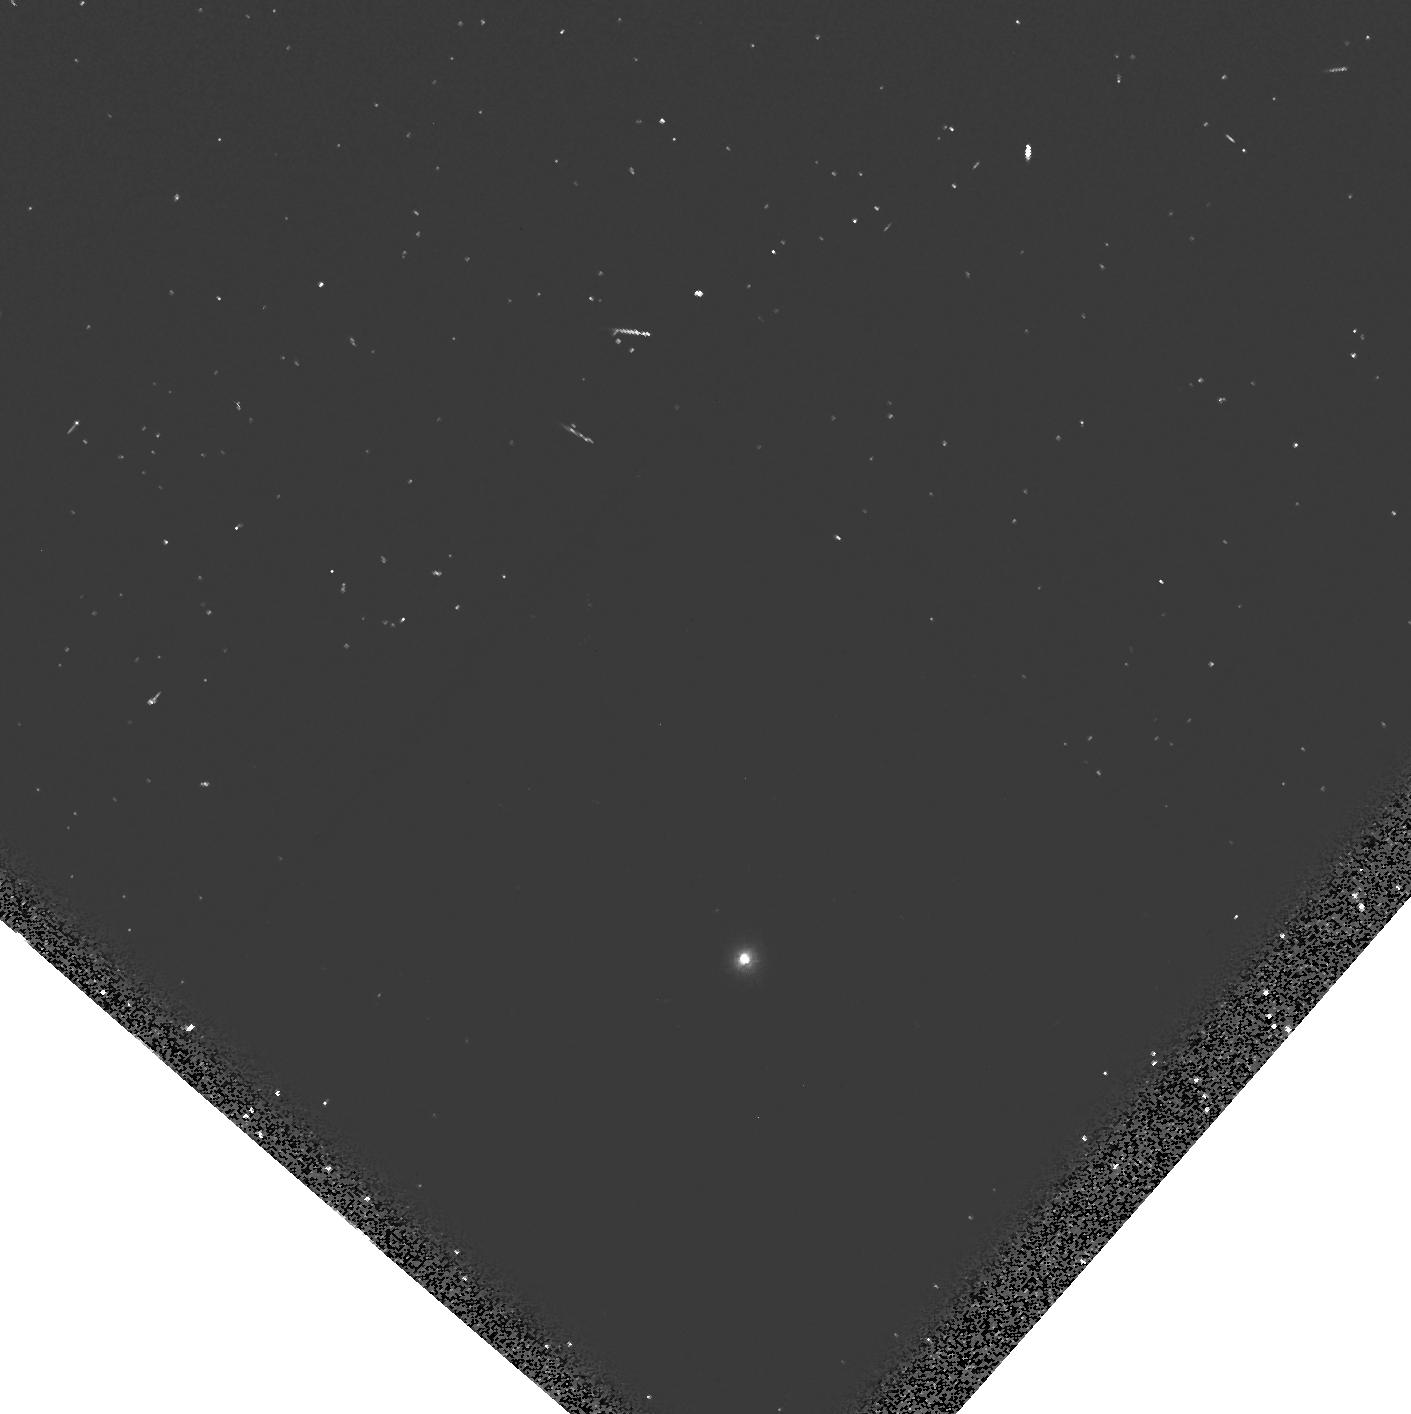
Target: GRW+70D5824-FIX
Instrument: WFPC2/PC
Filter: F160BW
Exposure: 9 min
Observation ID: hst_6143_08_wfpc2_pc_f160bw_u2n108

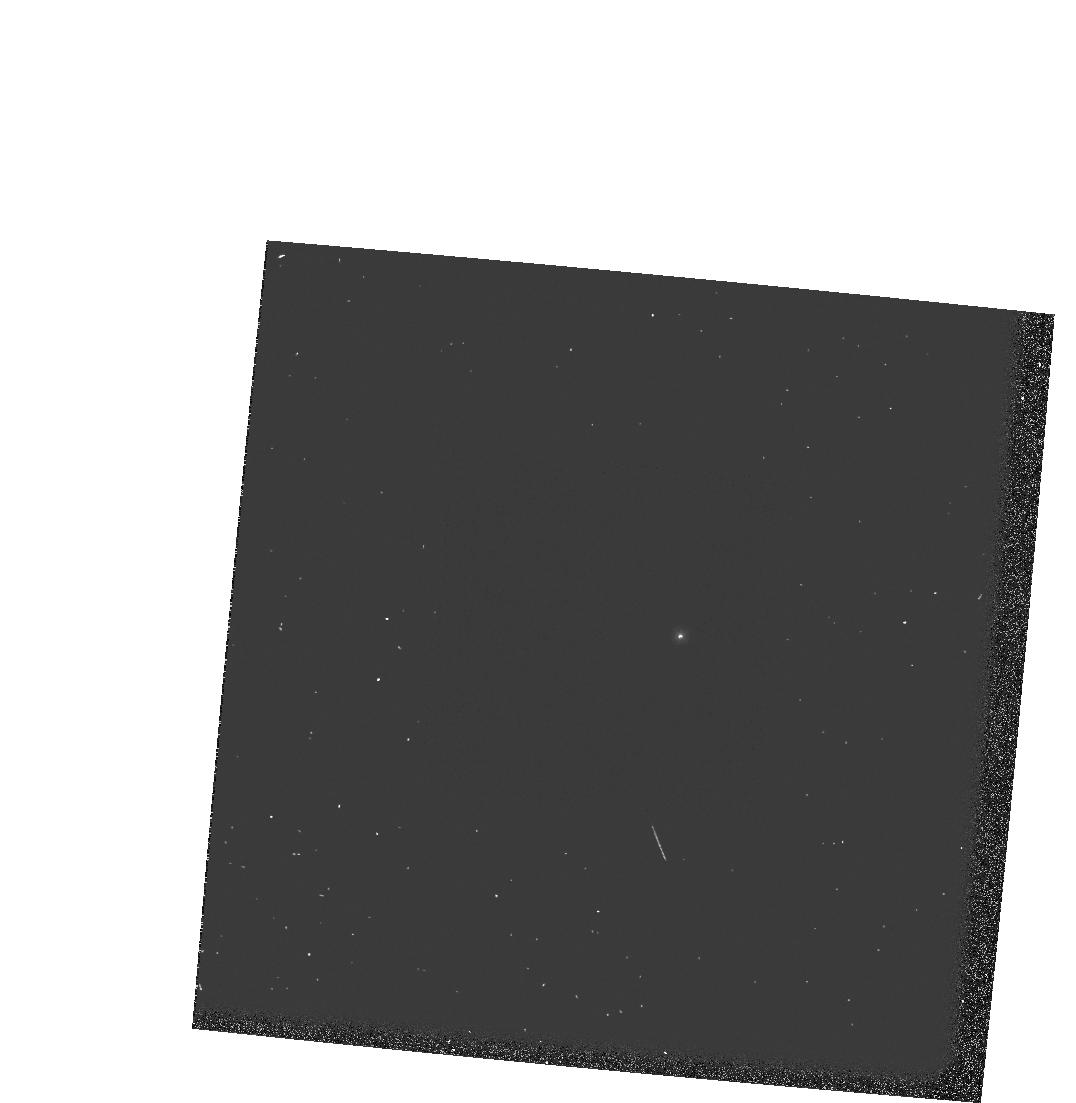
Target: GRW+70D5824
Instrument: WFPC2/PC
Filter: F218W
Exposure: 3 min
Observation ID: hst_6143_02_wfpc2_pc_f218w_u2n102

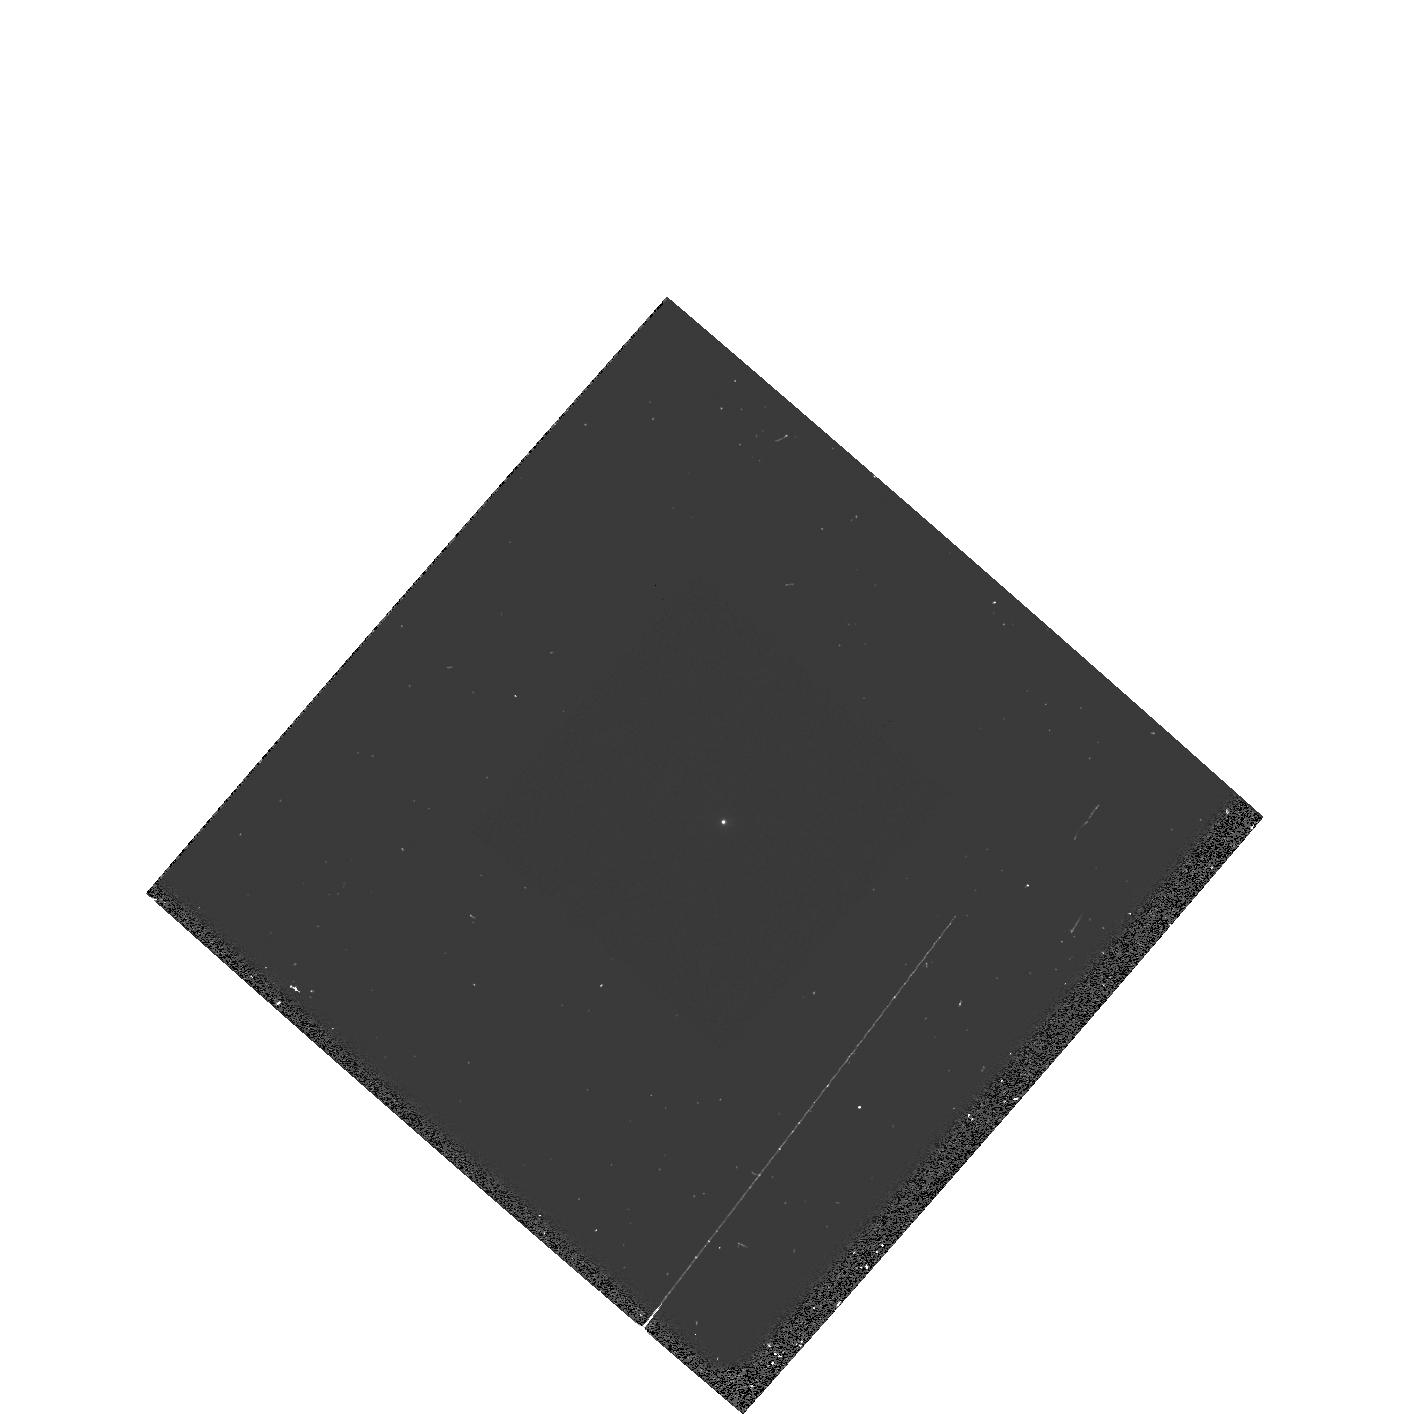
Target: GRW+70D5824-FIX
Instrument: WFPC2/PC
Filter: F255W
Exposure: 2 min
Observation ID: hst_6143_08_wfpc2_pc_f255w_u2n108

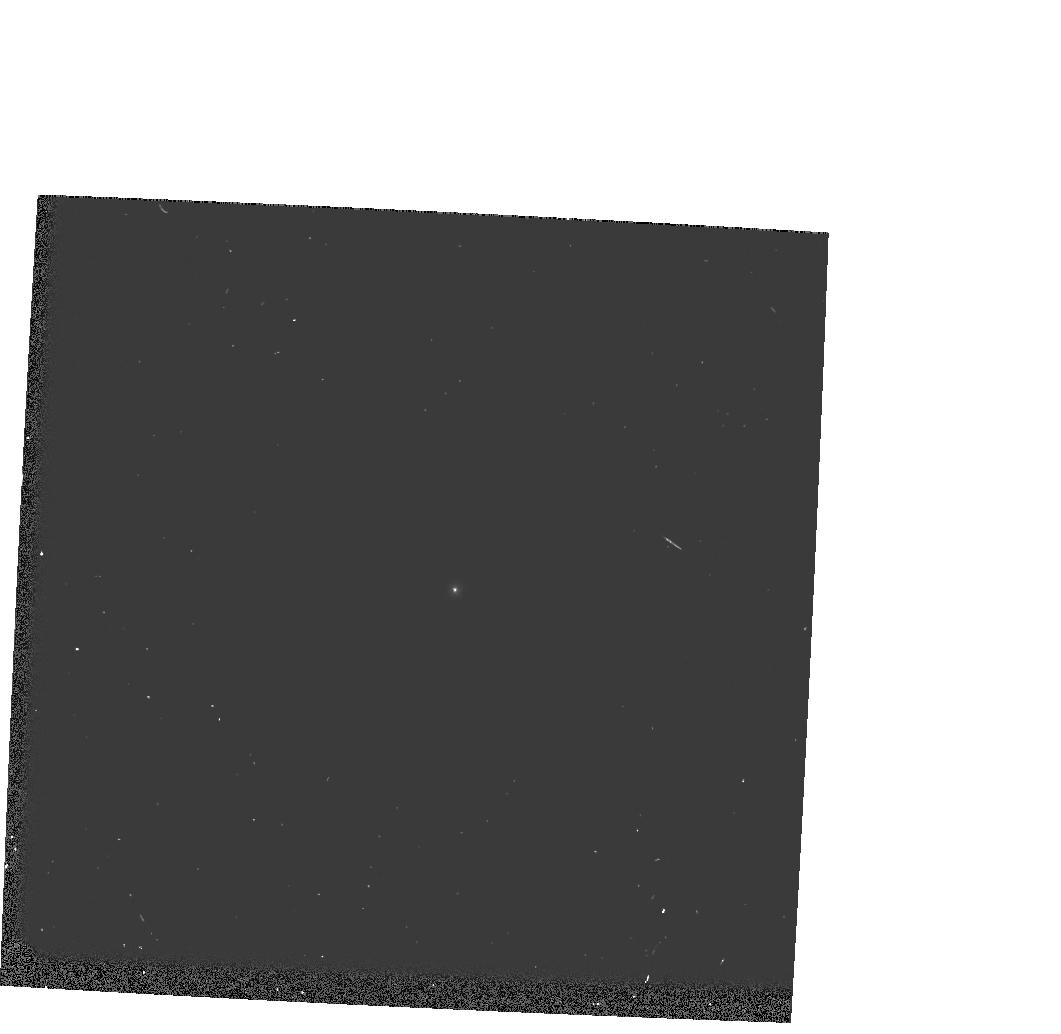
Target: GRW+70D5824-FIX
Instrument: WFPC2/PC
Filter: F170W
Exposure: 3 min
Observation ID: hst_6143_0g_wfpc2_pc_f170w_u2n10g

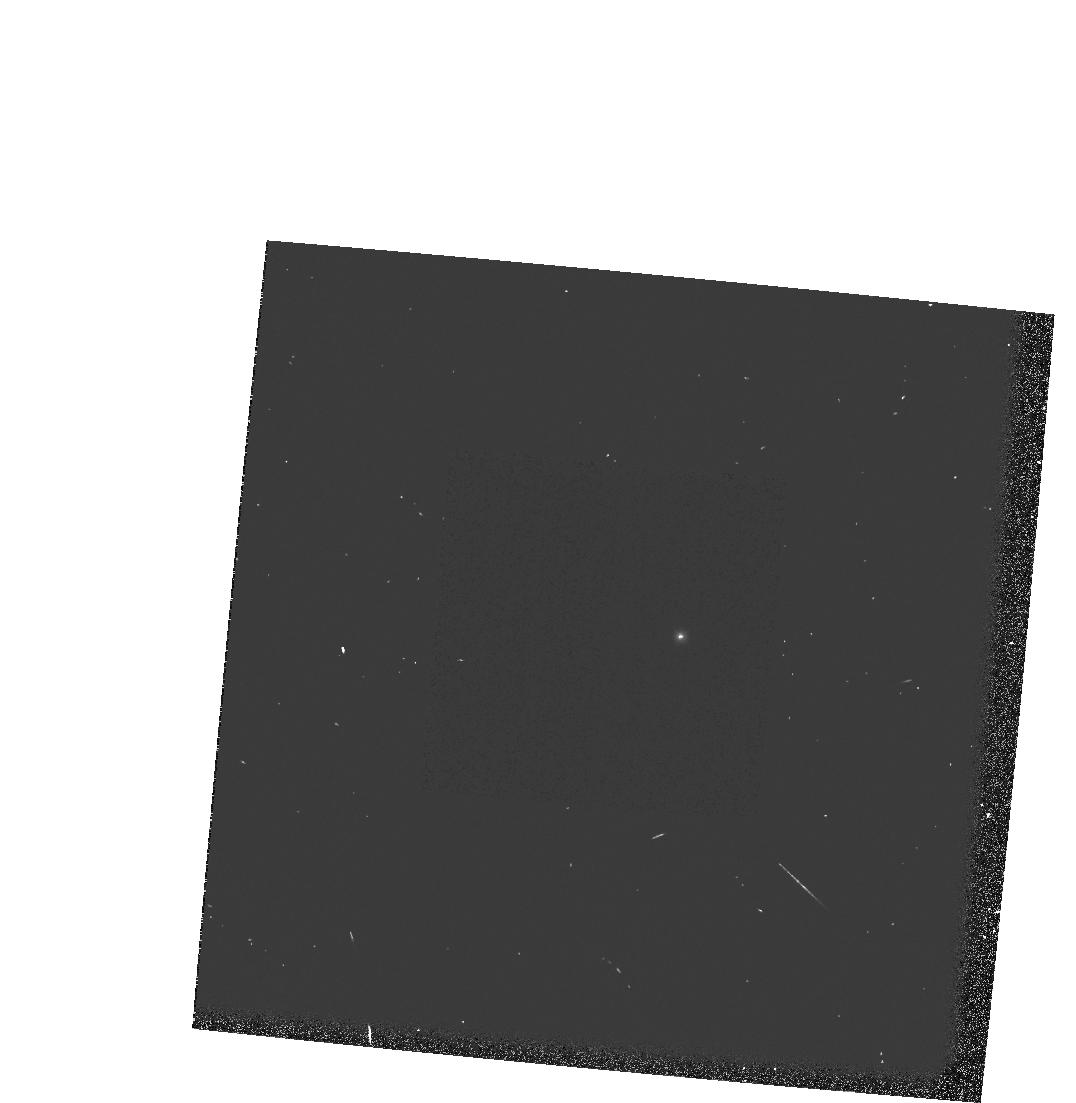
Target: GRW+70D5824
Instrument: WFPC2/PC
Filter: F170W
Exposure: 3 min
Observation ID: hst_6143_02_wfpc2_pc_f170w_u2n102

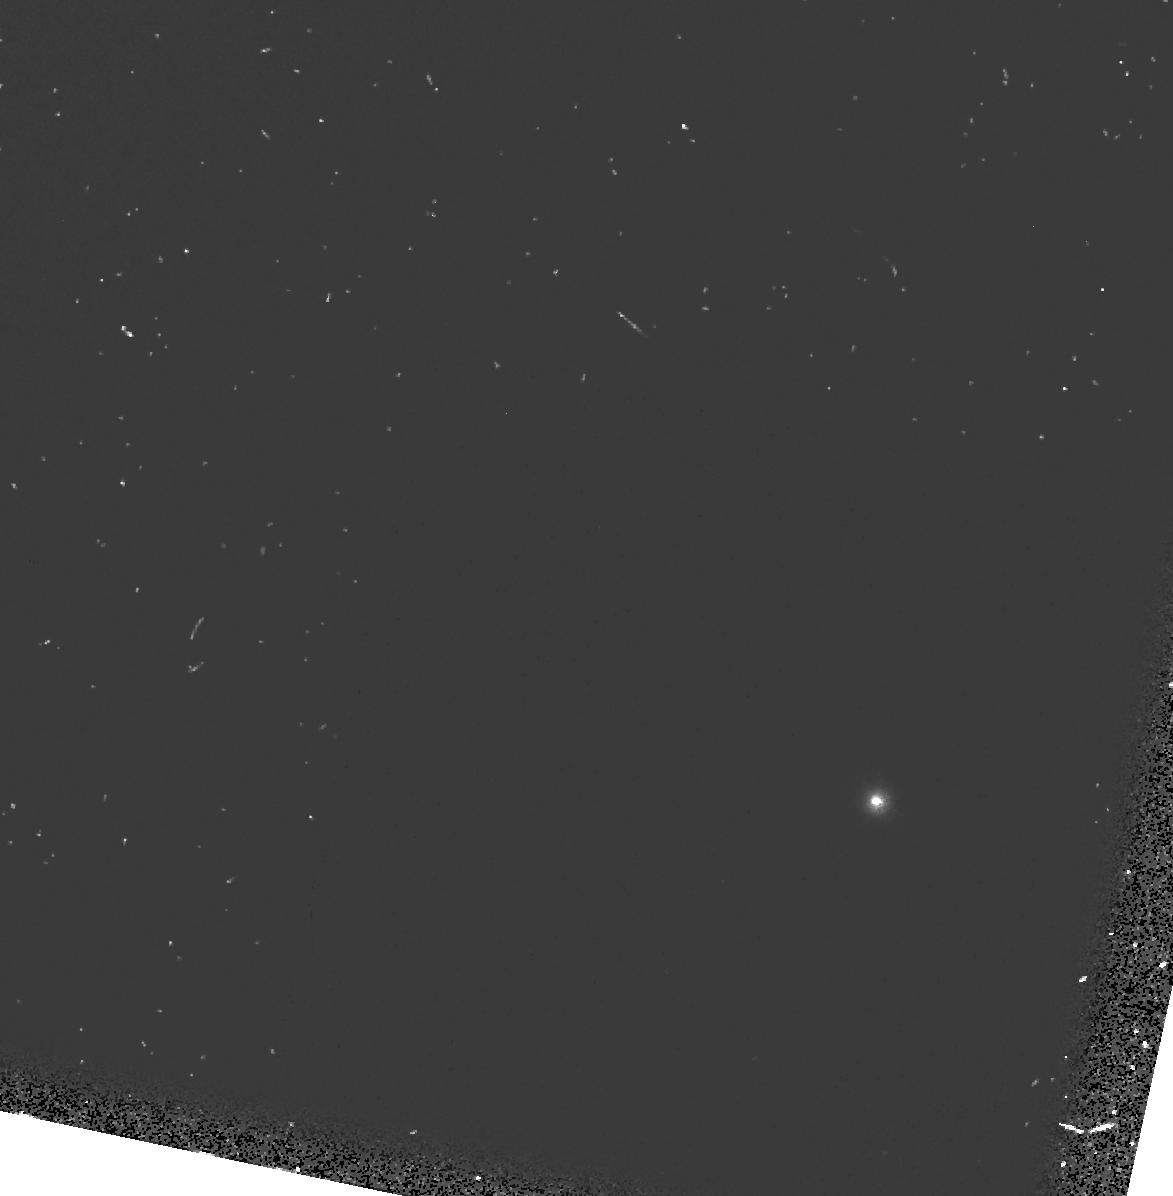
Target: GRW+70D5824
Instrument: WFPC2/PC
Filter: F160BW
Exposure: 9 min
Observation ID: hst_6143_04_wfpc2_pc_f160bw_u2n104

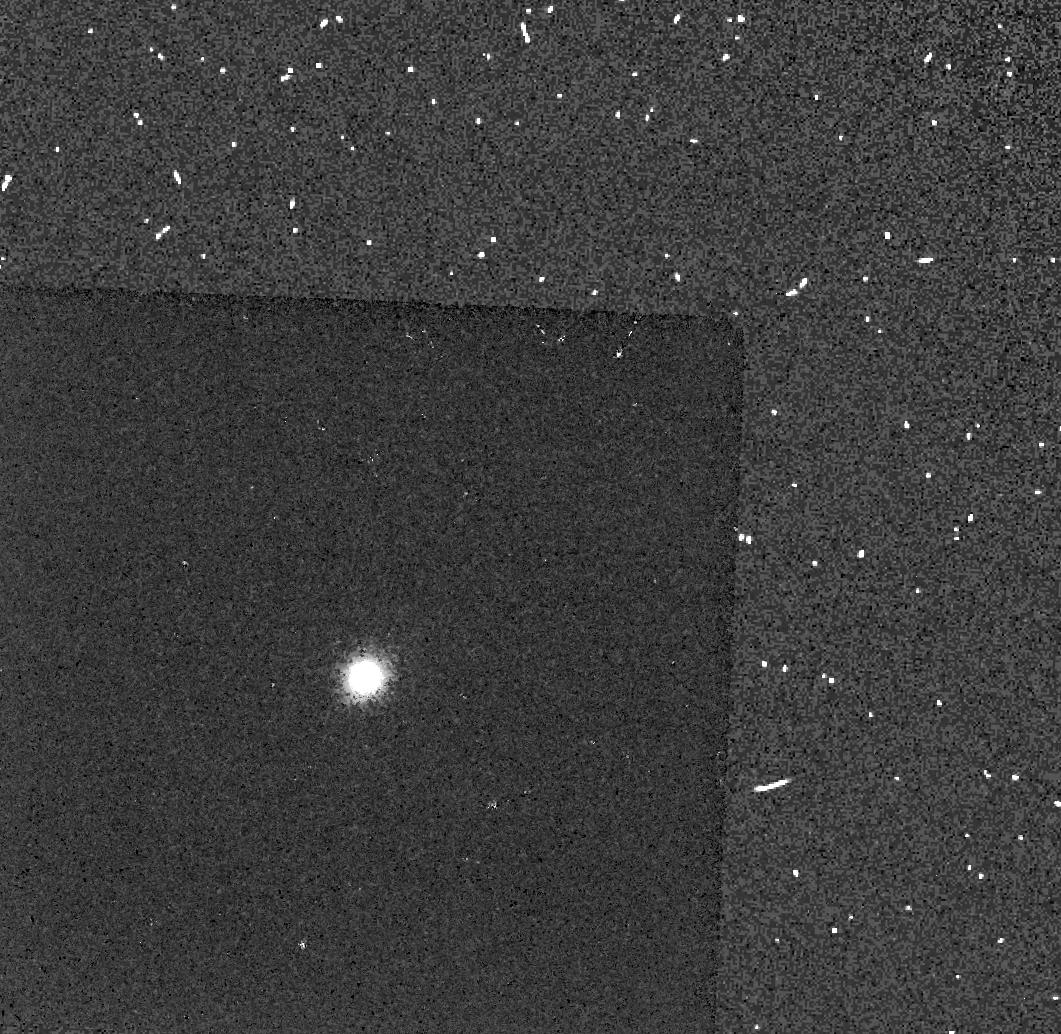
Target: GRW+70D5824-FIX
Instrument: WFPC2/PC
Filter: F160BW
Exposure: 9 min
Observation ID: hst_6143_0g_wfpc2_pc_f160bw_u2n10g

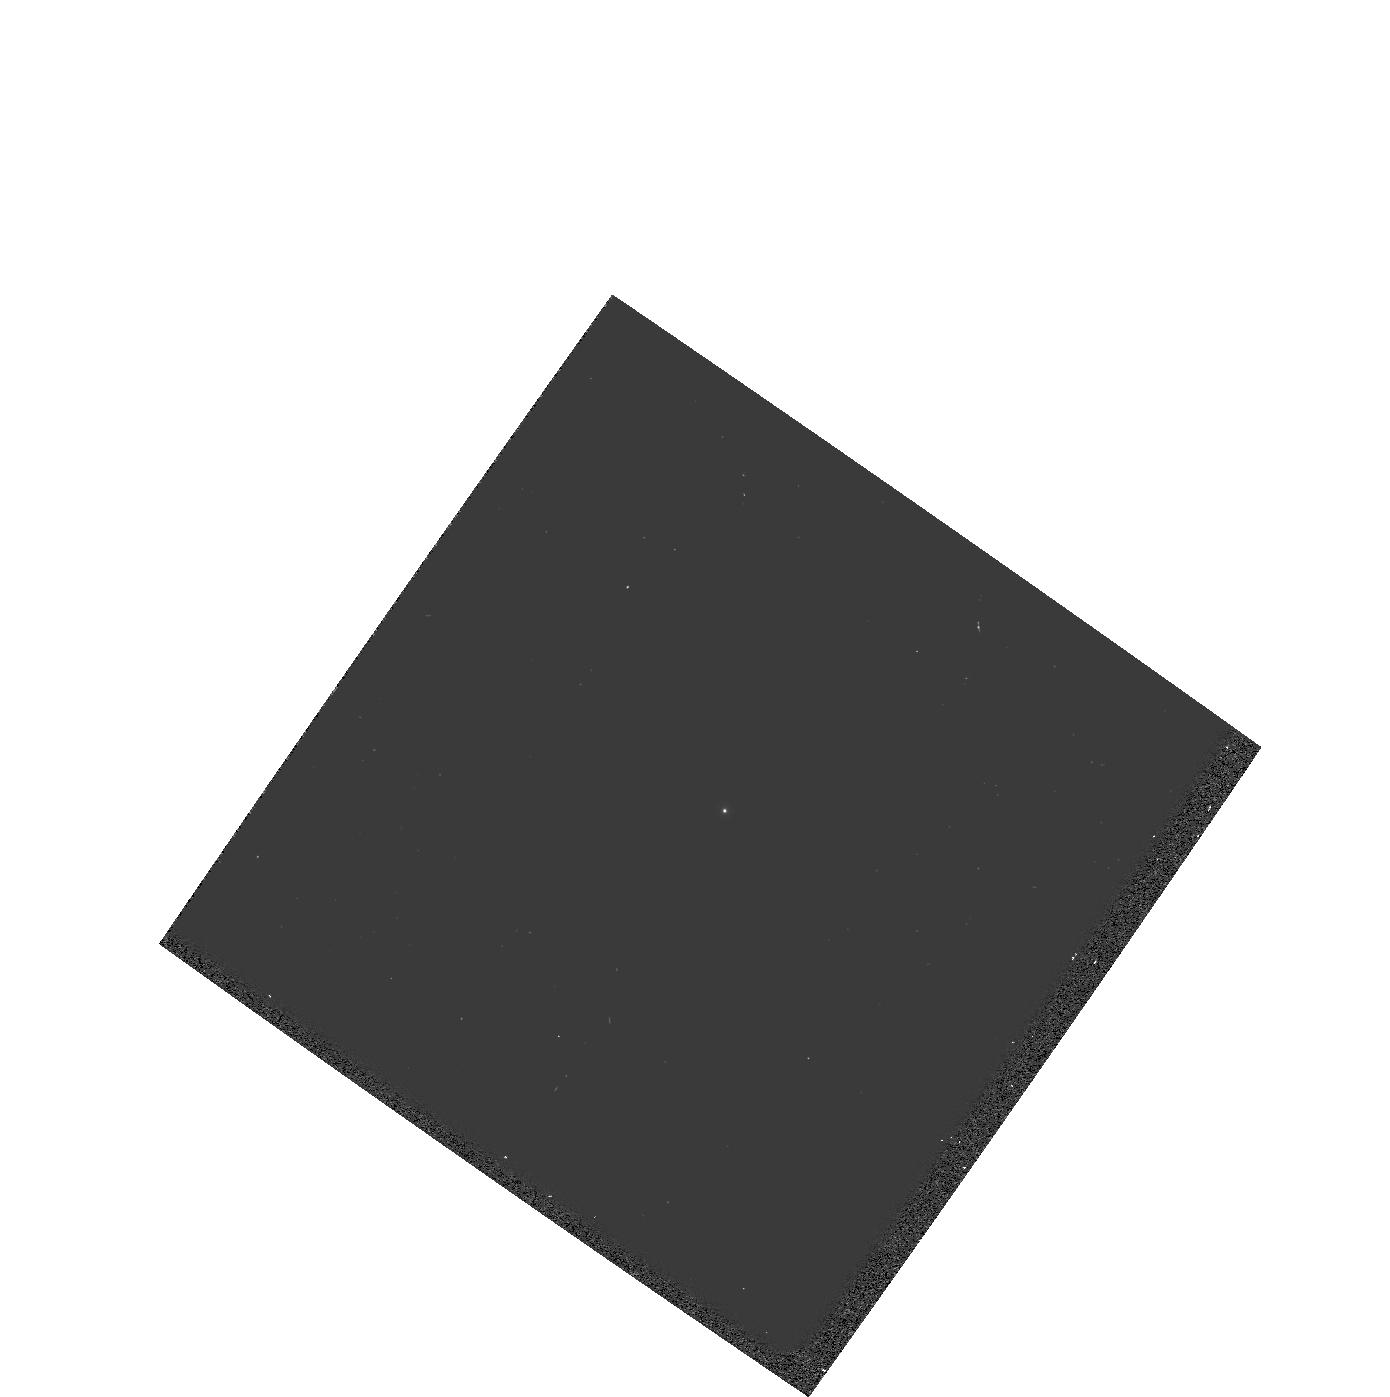
Target: GRW+70D5824-FIX
Instrument: WFPC2/PC
Filter: F218W
Exposure: 3 min
Observation ID: hst_6143_06_wfpc2_pc_f218w_u2n106

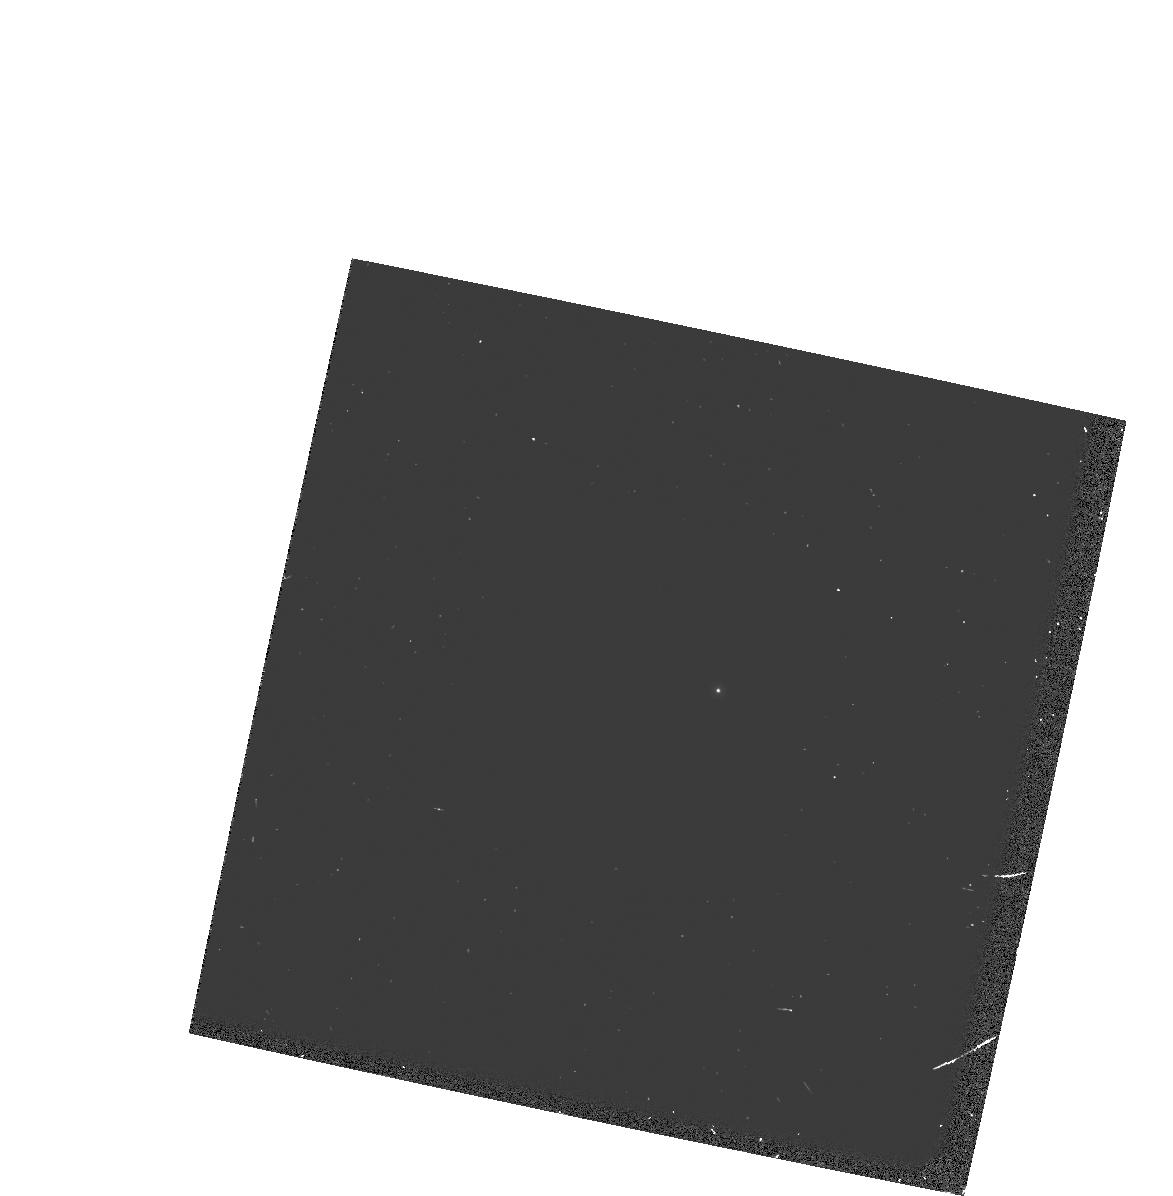
Target: GRW+70D5824
Instrument: WFPC2/PC
Filter: F218W
Exposure: 3 min
Observation ID: hst_6143_04_wfpc2_pc_f218w_u2n104

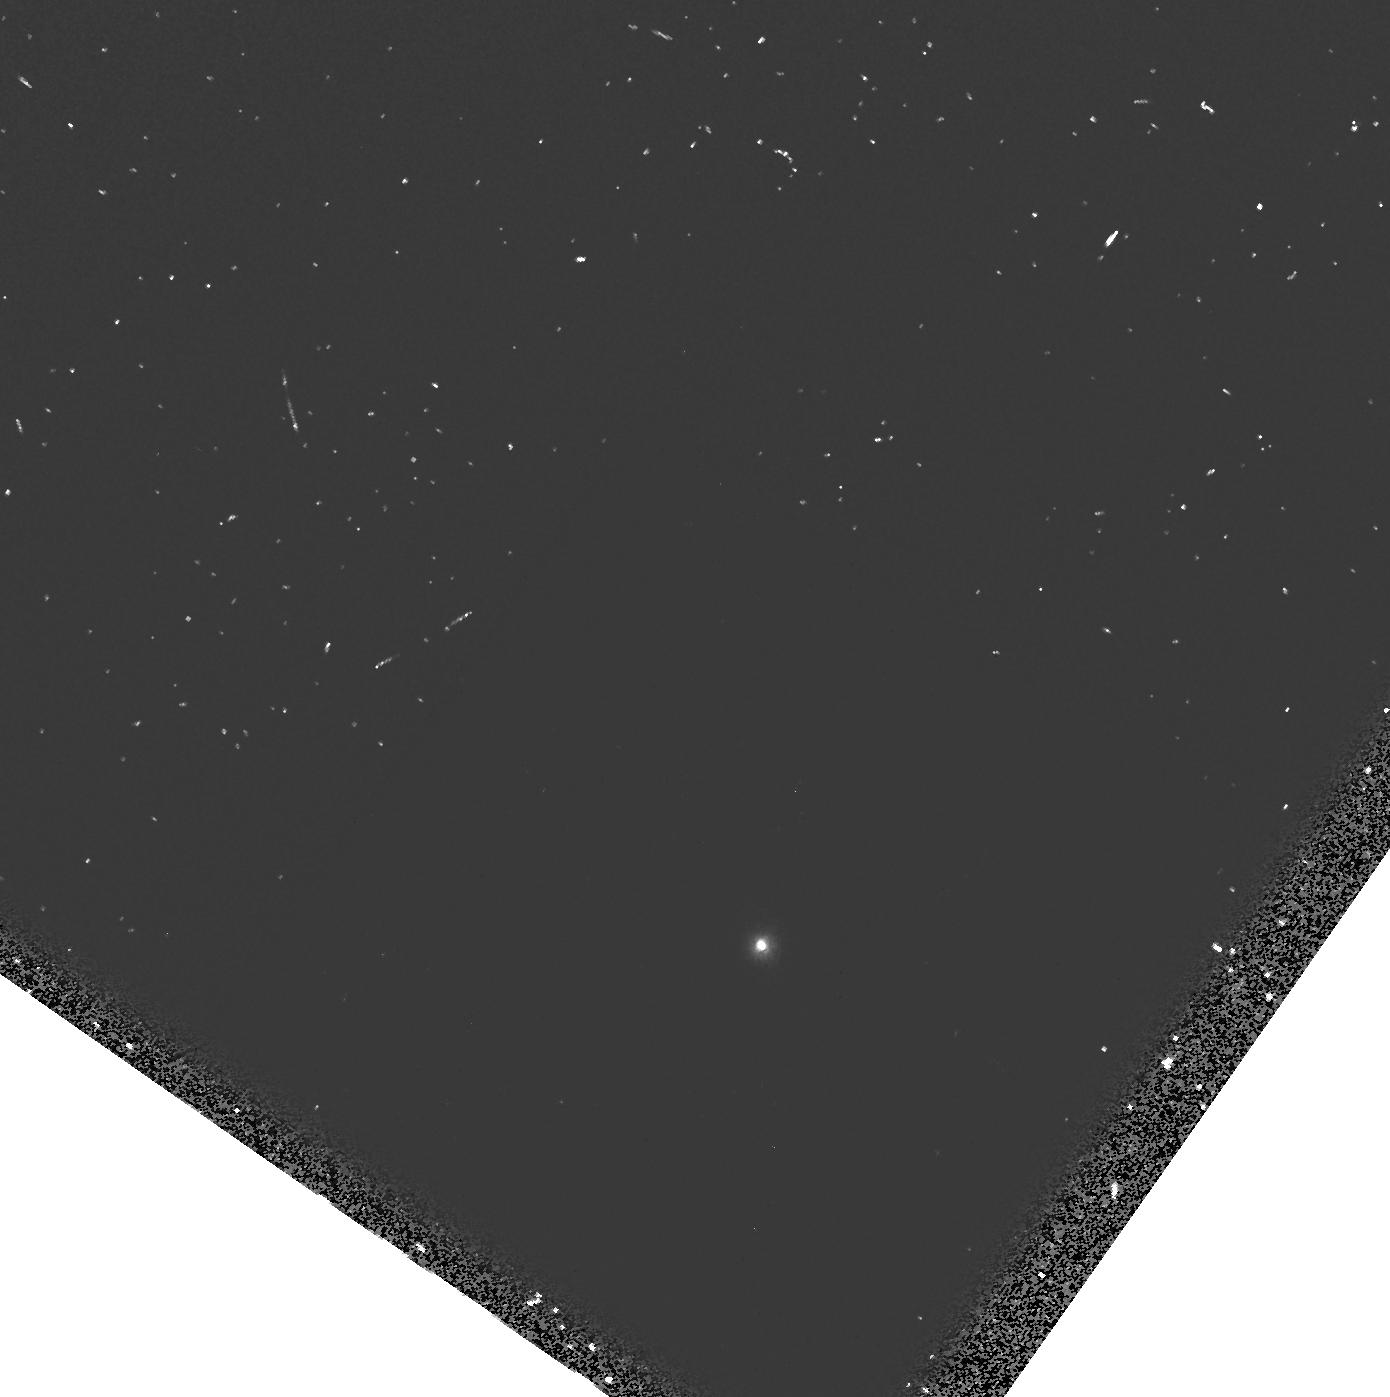
Target: GRW+70D5824-FIX
Instrument: WFPC2/PC
Filter: F160BW
Exposure: 9 min
Observation ID: hst_6143_06_wfpc2_pc_f160bw_u2n106

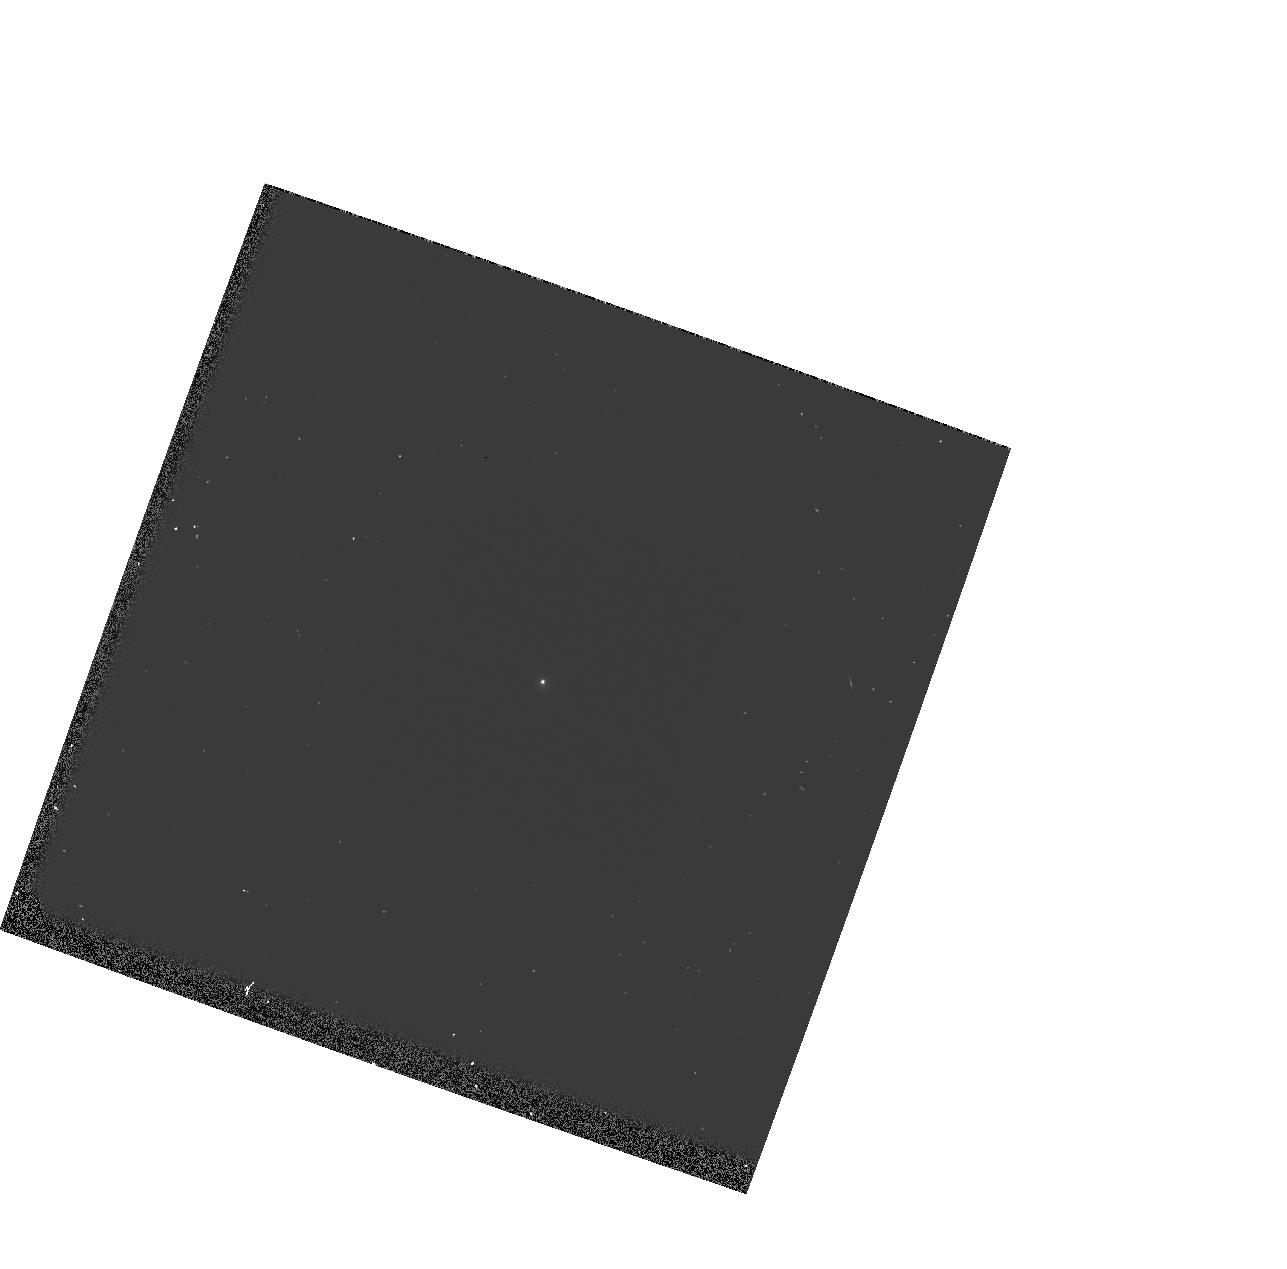
Target: GRW+70D5824-FIX
Instrument: WFPC2/PC
Filter: F255W
Exposure: 2 min
Observation ID: hst_6143_0i_wfpc2_pc_f255w_u2n10i

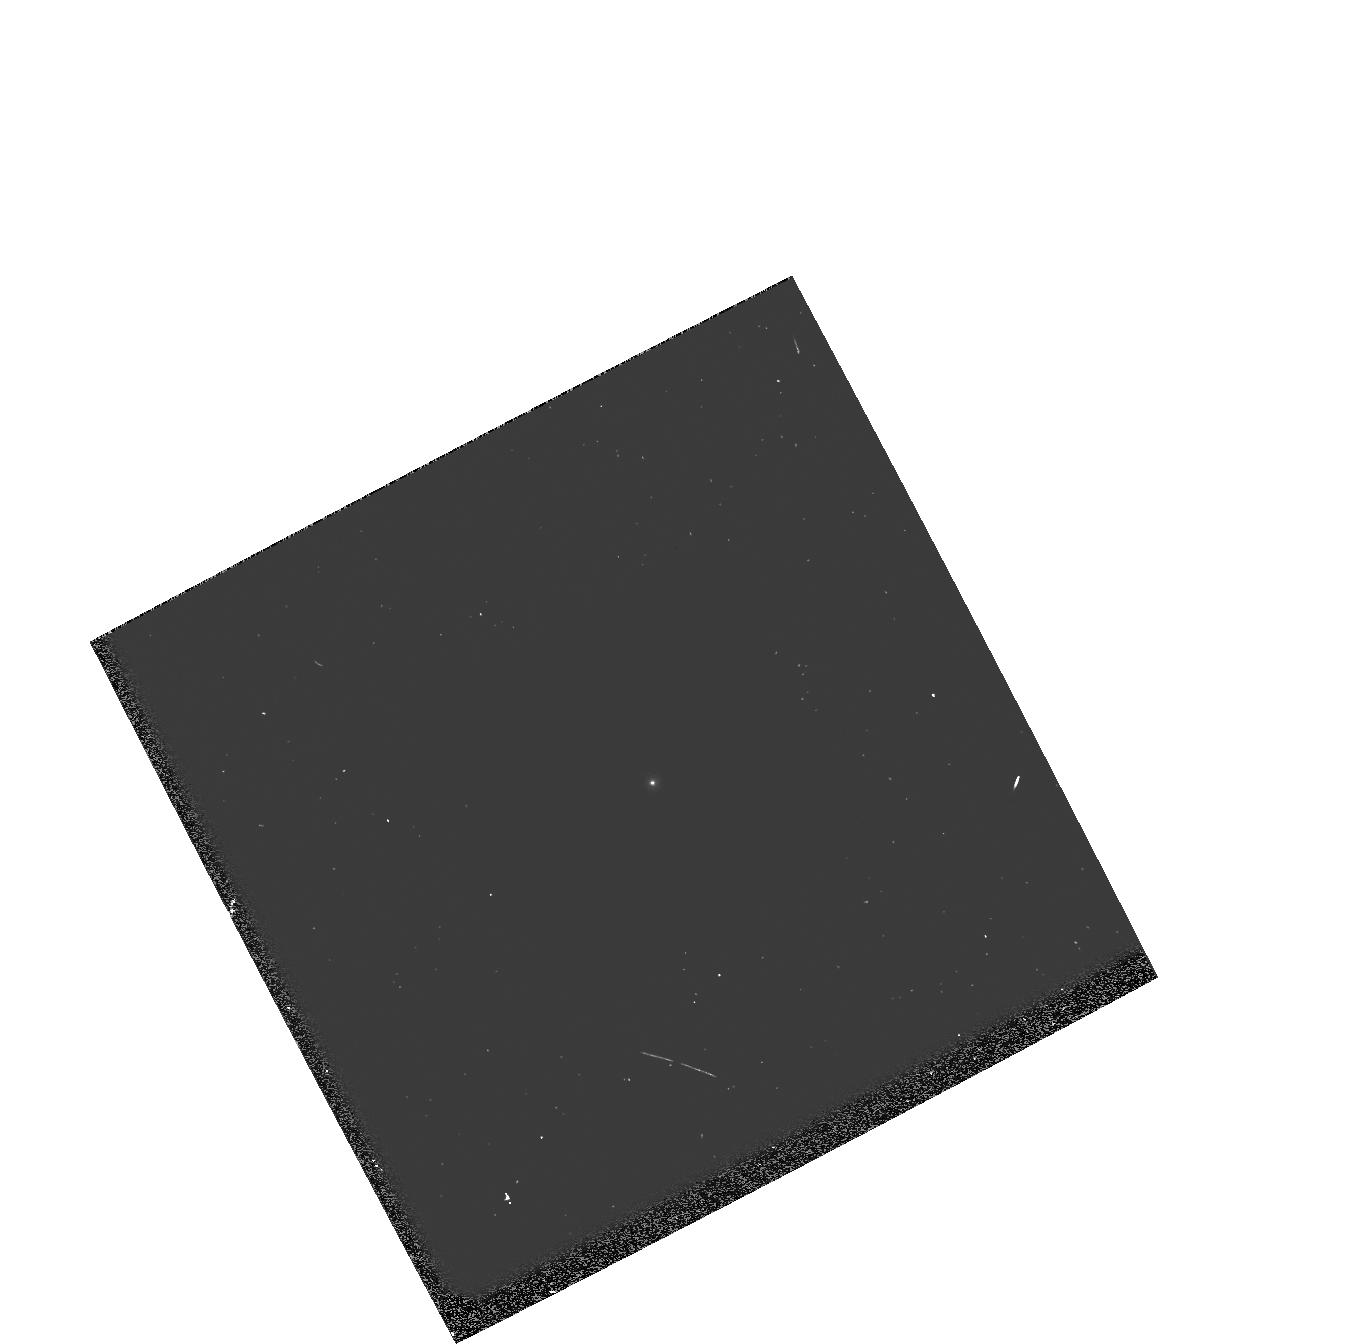
Target: GRW+70D5824-FIX
Instrument: WFPC2/PC
Filter: F170W
Exposure: 3 min
Observation ID: hst_6143_0a_wfpc2_pc_f170w_u2n10a

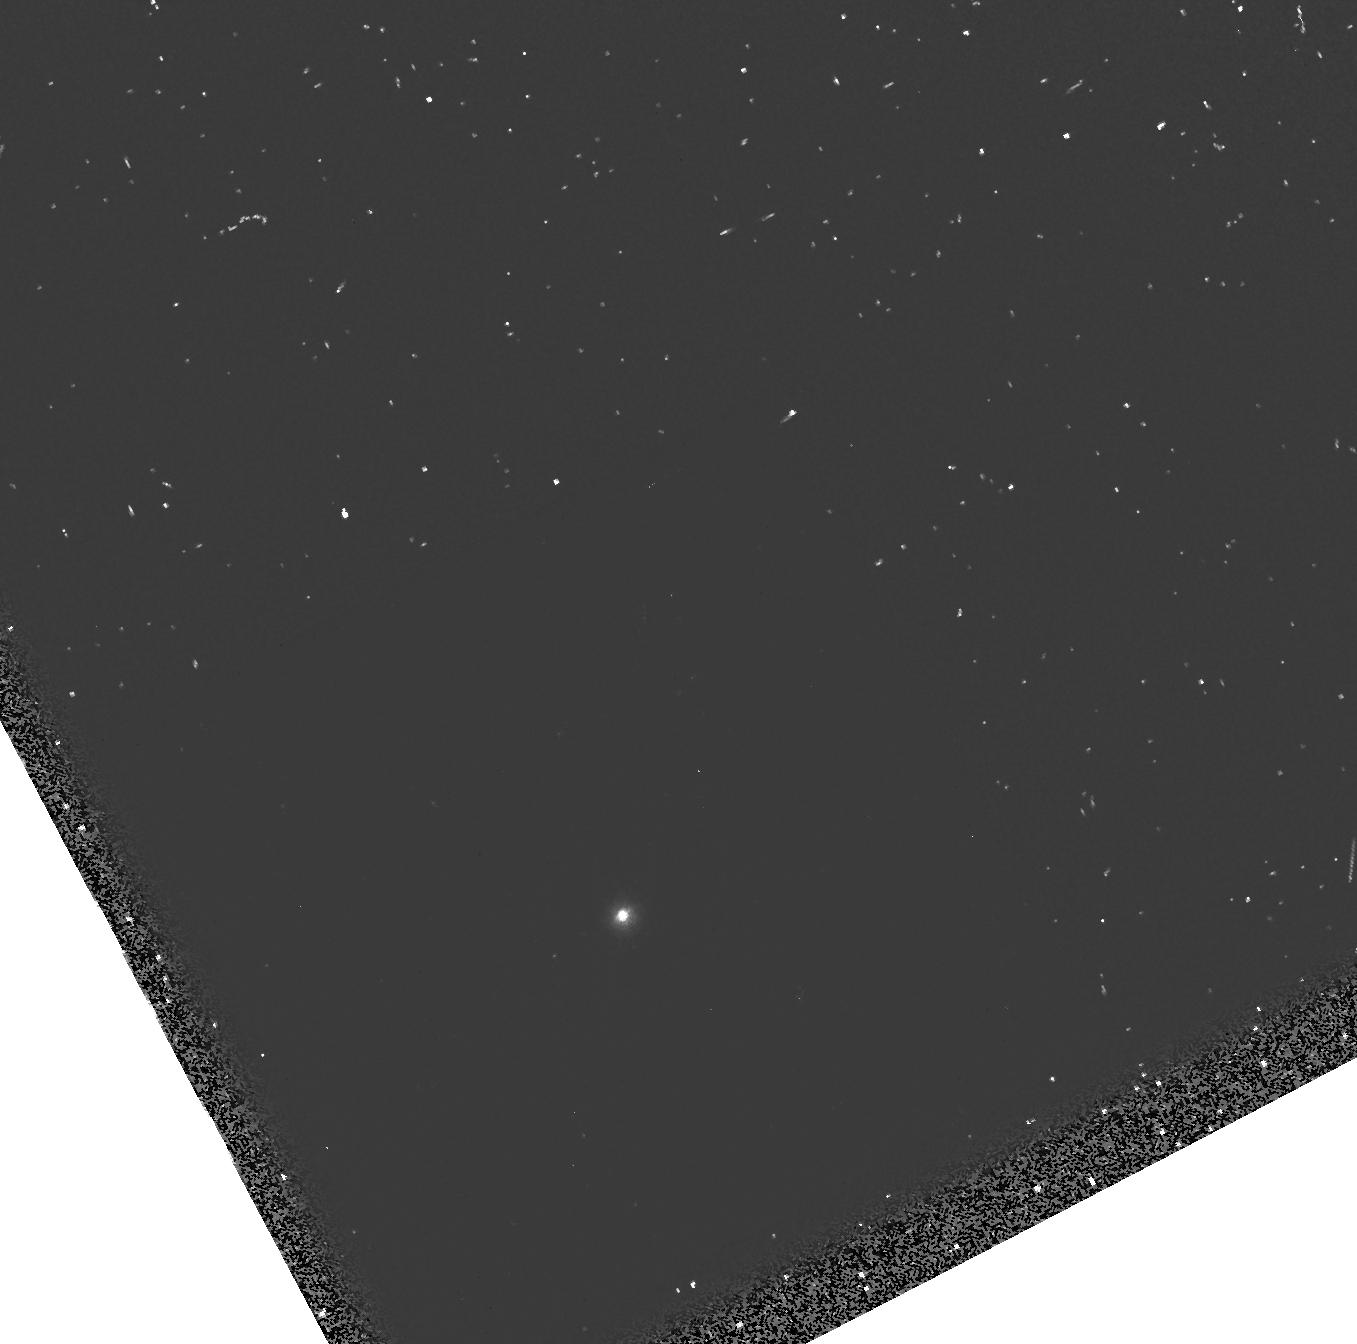
Target: GRW+70D5824-FIX
Instrument: WFPC2/PC
Filter: F160BW
Exposure: 9 min
Observation ID: hst_6143_0a_wfpc2_pc_f160bw_u2n10a

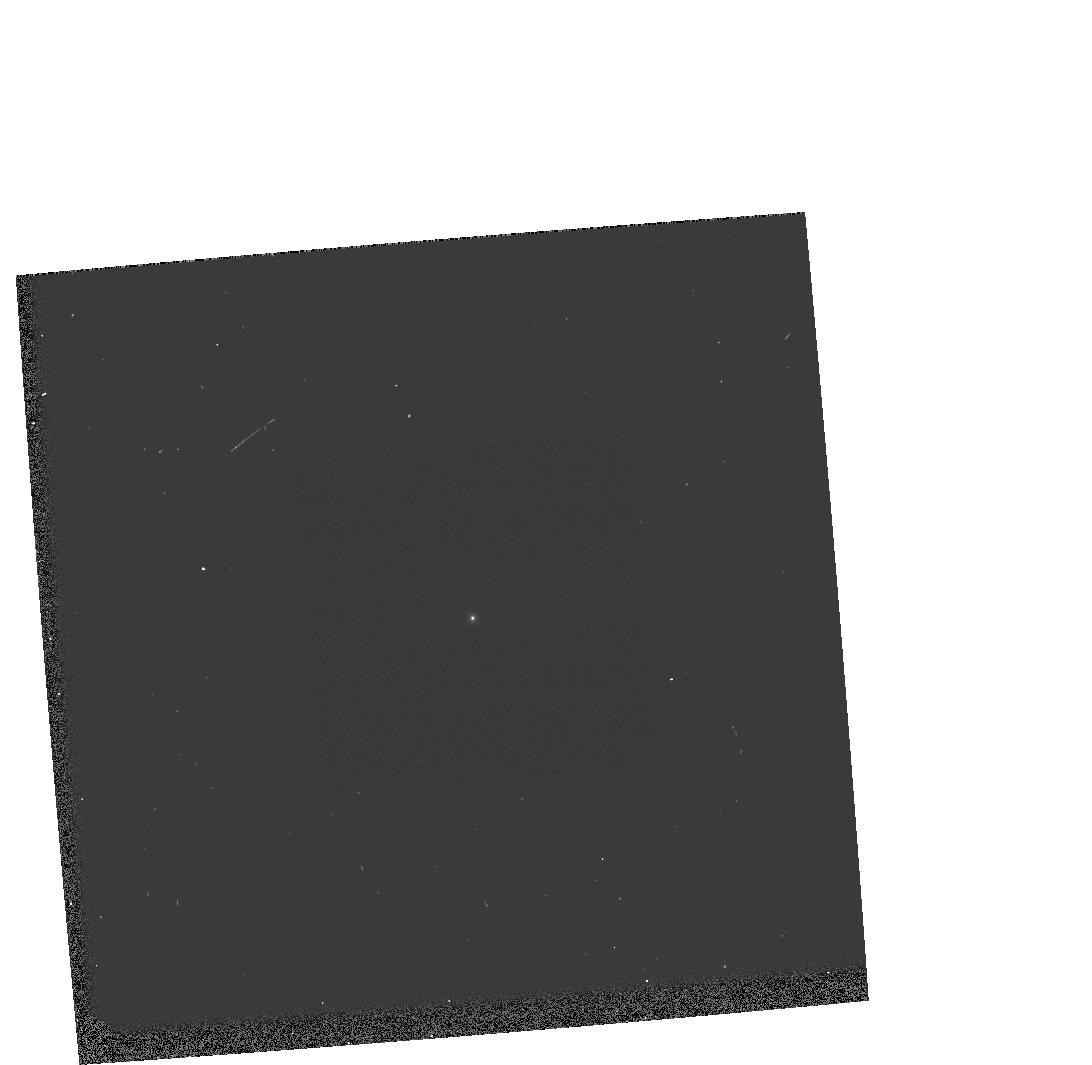
Target: GRW+70D5824-FIX
Instrument: WFPC2/PC
Filter: F170W
Exposure: 3 min
Observation ID: hst_6143_0e_wfpc2_pc_f170w_u2n10e

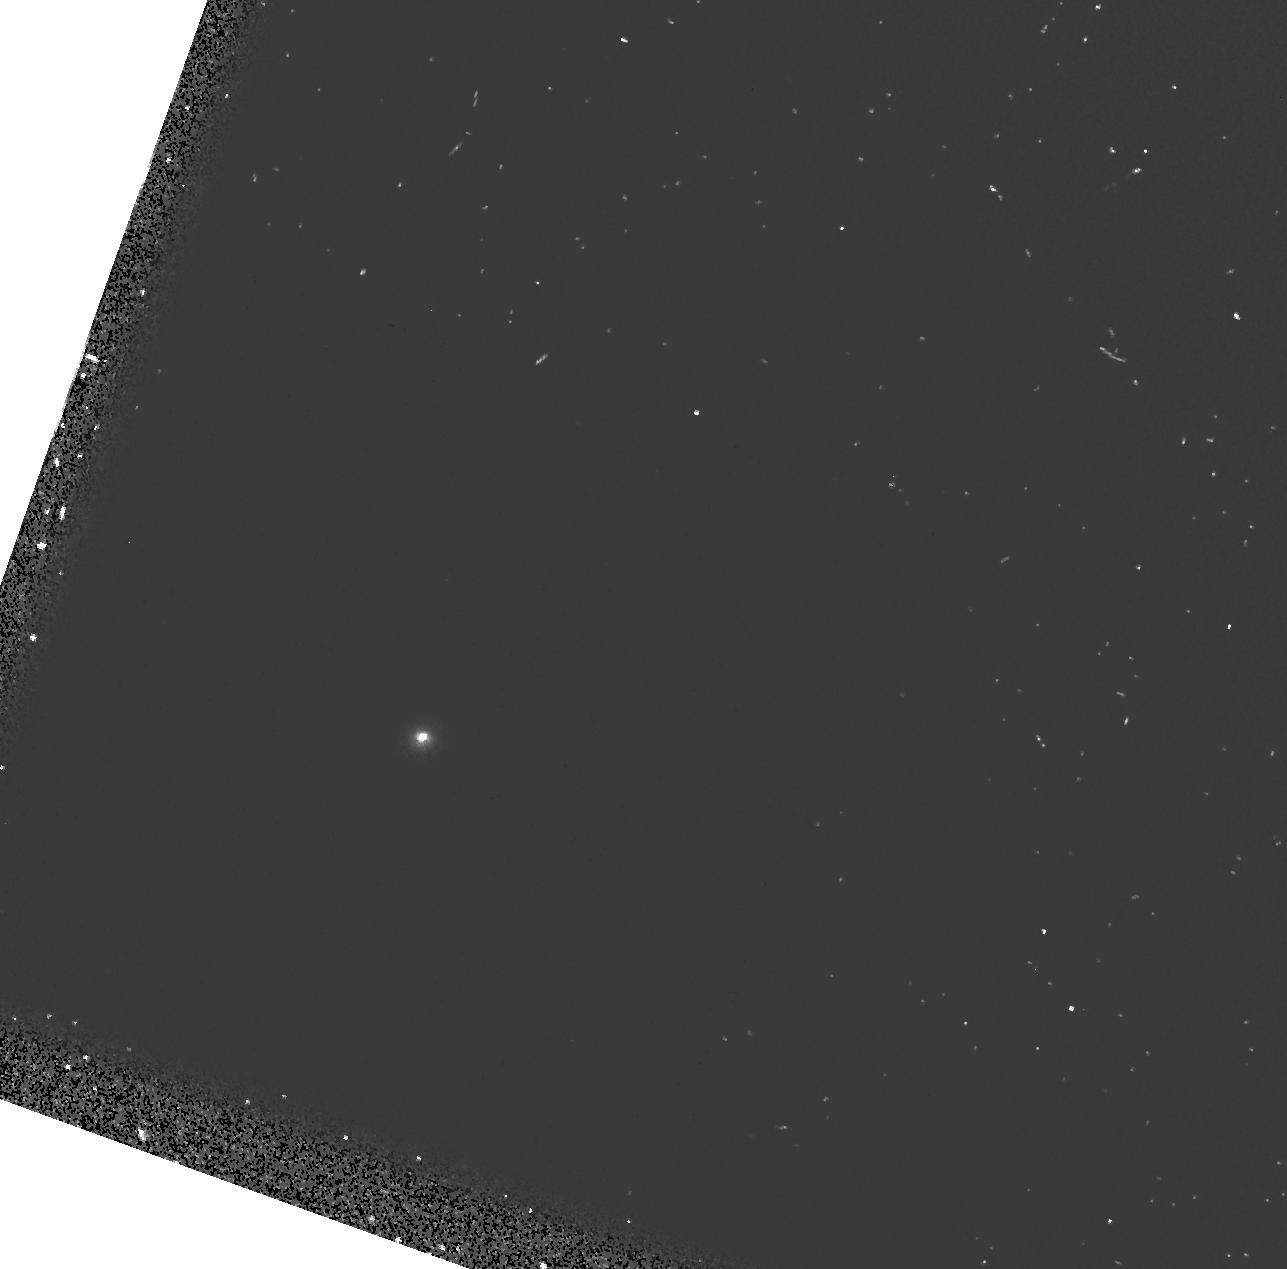
Target: GRW+70D5824-FIX
Instrument: WFPC2/PC
Filter: F160BW
Exposure: 9 min
Observation ID: hst_6143_0i_wfpc2_pc_f160bw_u2n10i

WF/PC2 CYCLE 4 PHOTOMETRIC CAL MONITOR 1: UV/OPT STD - PART II. (PI: Clampin, Mark)

A UV spectrophotometric standard star (GRW+70d5824) is observed using the photometric (F336W, F439W, F555W, F675W and F814W), and UV (F160BW, F170W, F218W and F255W) filter sets, to monitor the photometric stability and quantum efficiency of WFPC2 from the FUV to near-IR. The observations are to be scheduled once every four weeks.